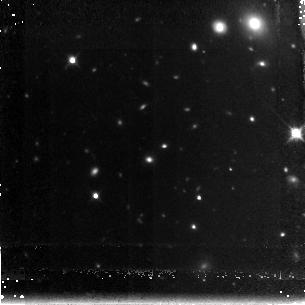
Target: GDDS-22-1983. Instrument: NICMOS/NIC3. Filter: F160W. Exposure: 2.2 h. Observation ID: n96b10010

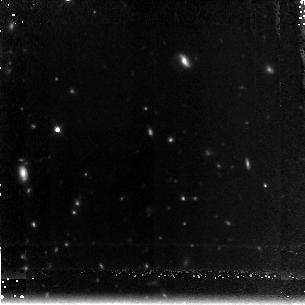
Target: GDDS-15-5005. Instrument: NICMOS/NIC3. Filter: F160W. Exposure: 2.2 h. Observation ID: n96b01010

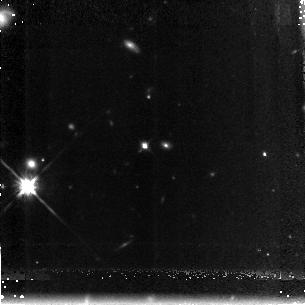
Target: GDDS-12-8895. Instrument: NICMOS/NIC3. Filter: F160W. Exposure: 2.2 h. Observation ID: n96b04010

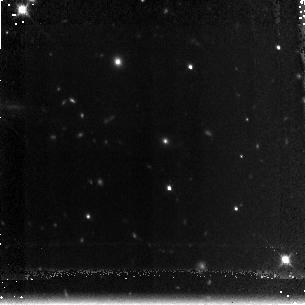
Target: GDDS-15-7543. Instrument: NICMOS/NIC3. Filter: F160W. Exposure: 2.2 h. Observation ID: n96b02010

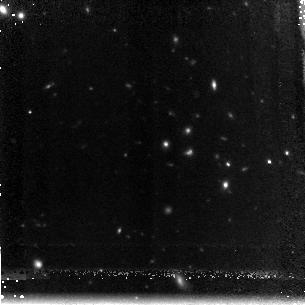
Target: GDDS-12-5869. Instrument: NICMOS/NIC3. Filter: F160W. Exposure: 2.2 h. Observation ID: n96b07010

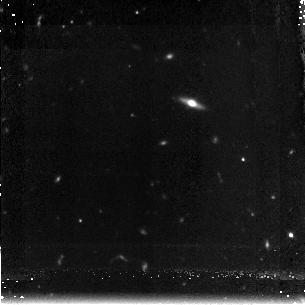
Target: GDDS-15-4367. Instrument: NICMOS/NIC3. Filter: F160W. Exposure: 2.2 h. Observation ID: n96b03010

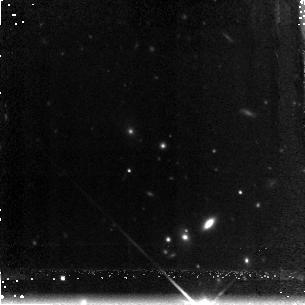
Target: GDDS-12-8025. Instrument: NICMOS/NIC3. Filter: F160W. Exposure: 2.2 h. Observation ID: n96b08010

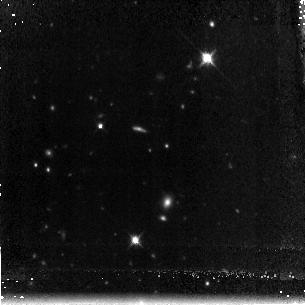
Target: GDDS-12-6072. Instrument: NICMOS/NIC3. Filter: F160W. Exposure: 2.2 h. Observation ID: n96b06010

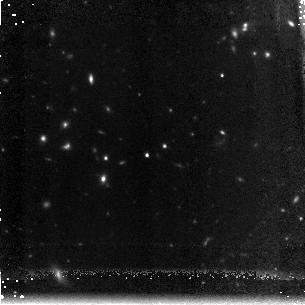
Target: GDDS-12-5592. Instrument: NICMOS/NIC3. Filter: F160W. Exposure: 2.2 h. Observation ID: n96b05010

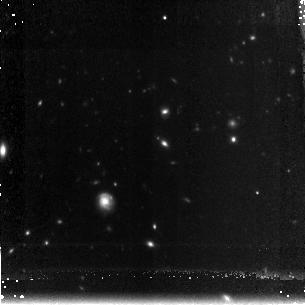
Target: GDDS-22-0189. Instrument: NICMOS/NIC3. Filter: F160W. Exposure: 2.2 h. Observation ID: n96b09010

NICMOS Imaging of Massive Galaxies at z ~ 2 (PI: McCarthy, Patrick J.)

We propose NICMOS F160W imaging of a sample of massive red galaxies from the Gemini Deep Deep Survey. These galaxies dominate the stellar mass density at 1.5< z < 2 and are our best link to early galaxy formation. The NICMOS images will be used in conjunction with our ACS images and deep Gemini spectra to examine the formation and early evolution of massive ellpitcal galaxy progenitors. We waive all propretary rights to the data and wil make them available on our web site as we have done with the Gemini Deep Deep Survey spectra, catalogs and ACS images.